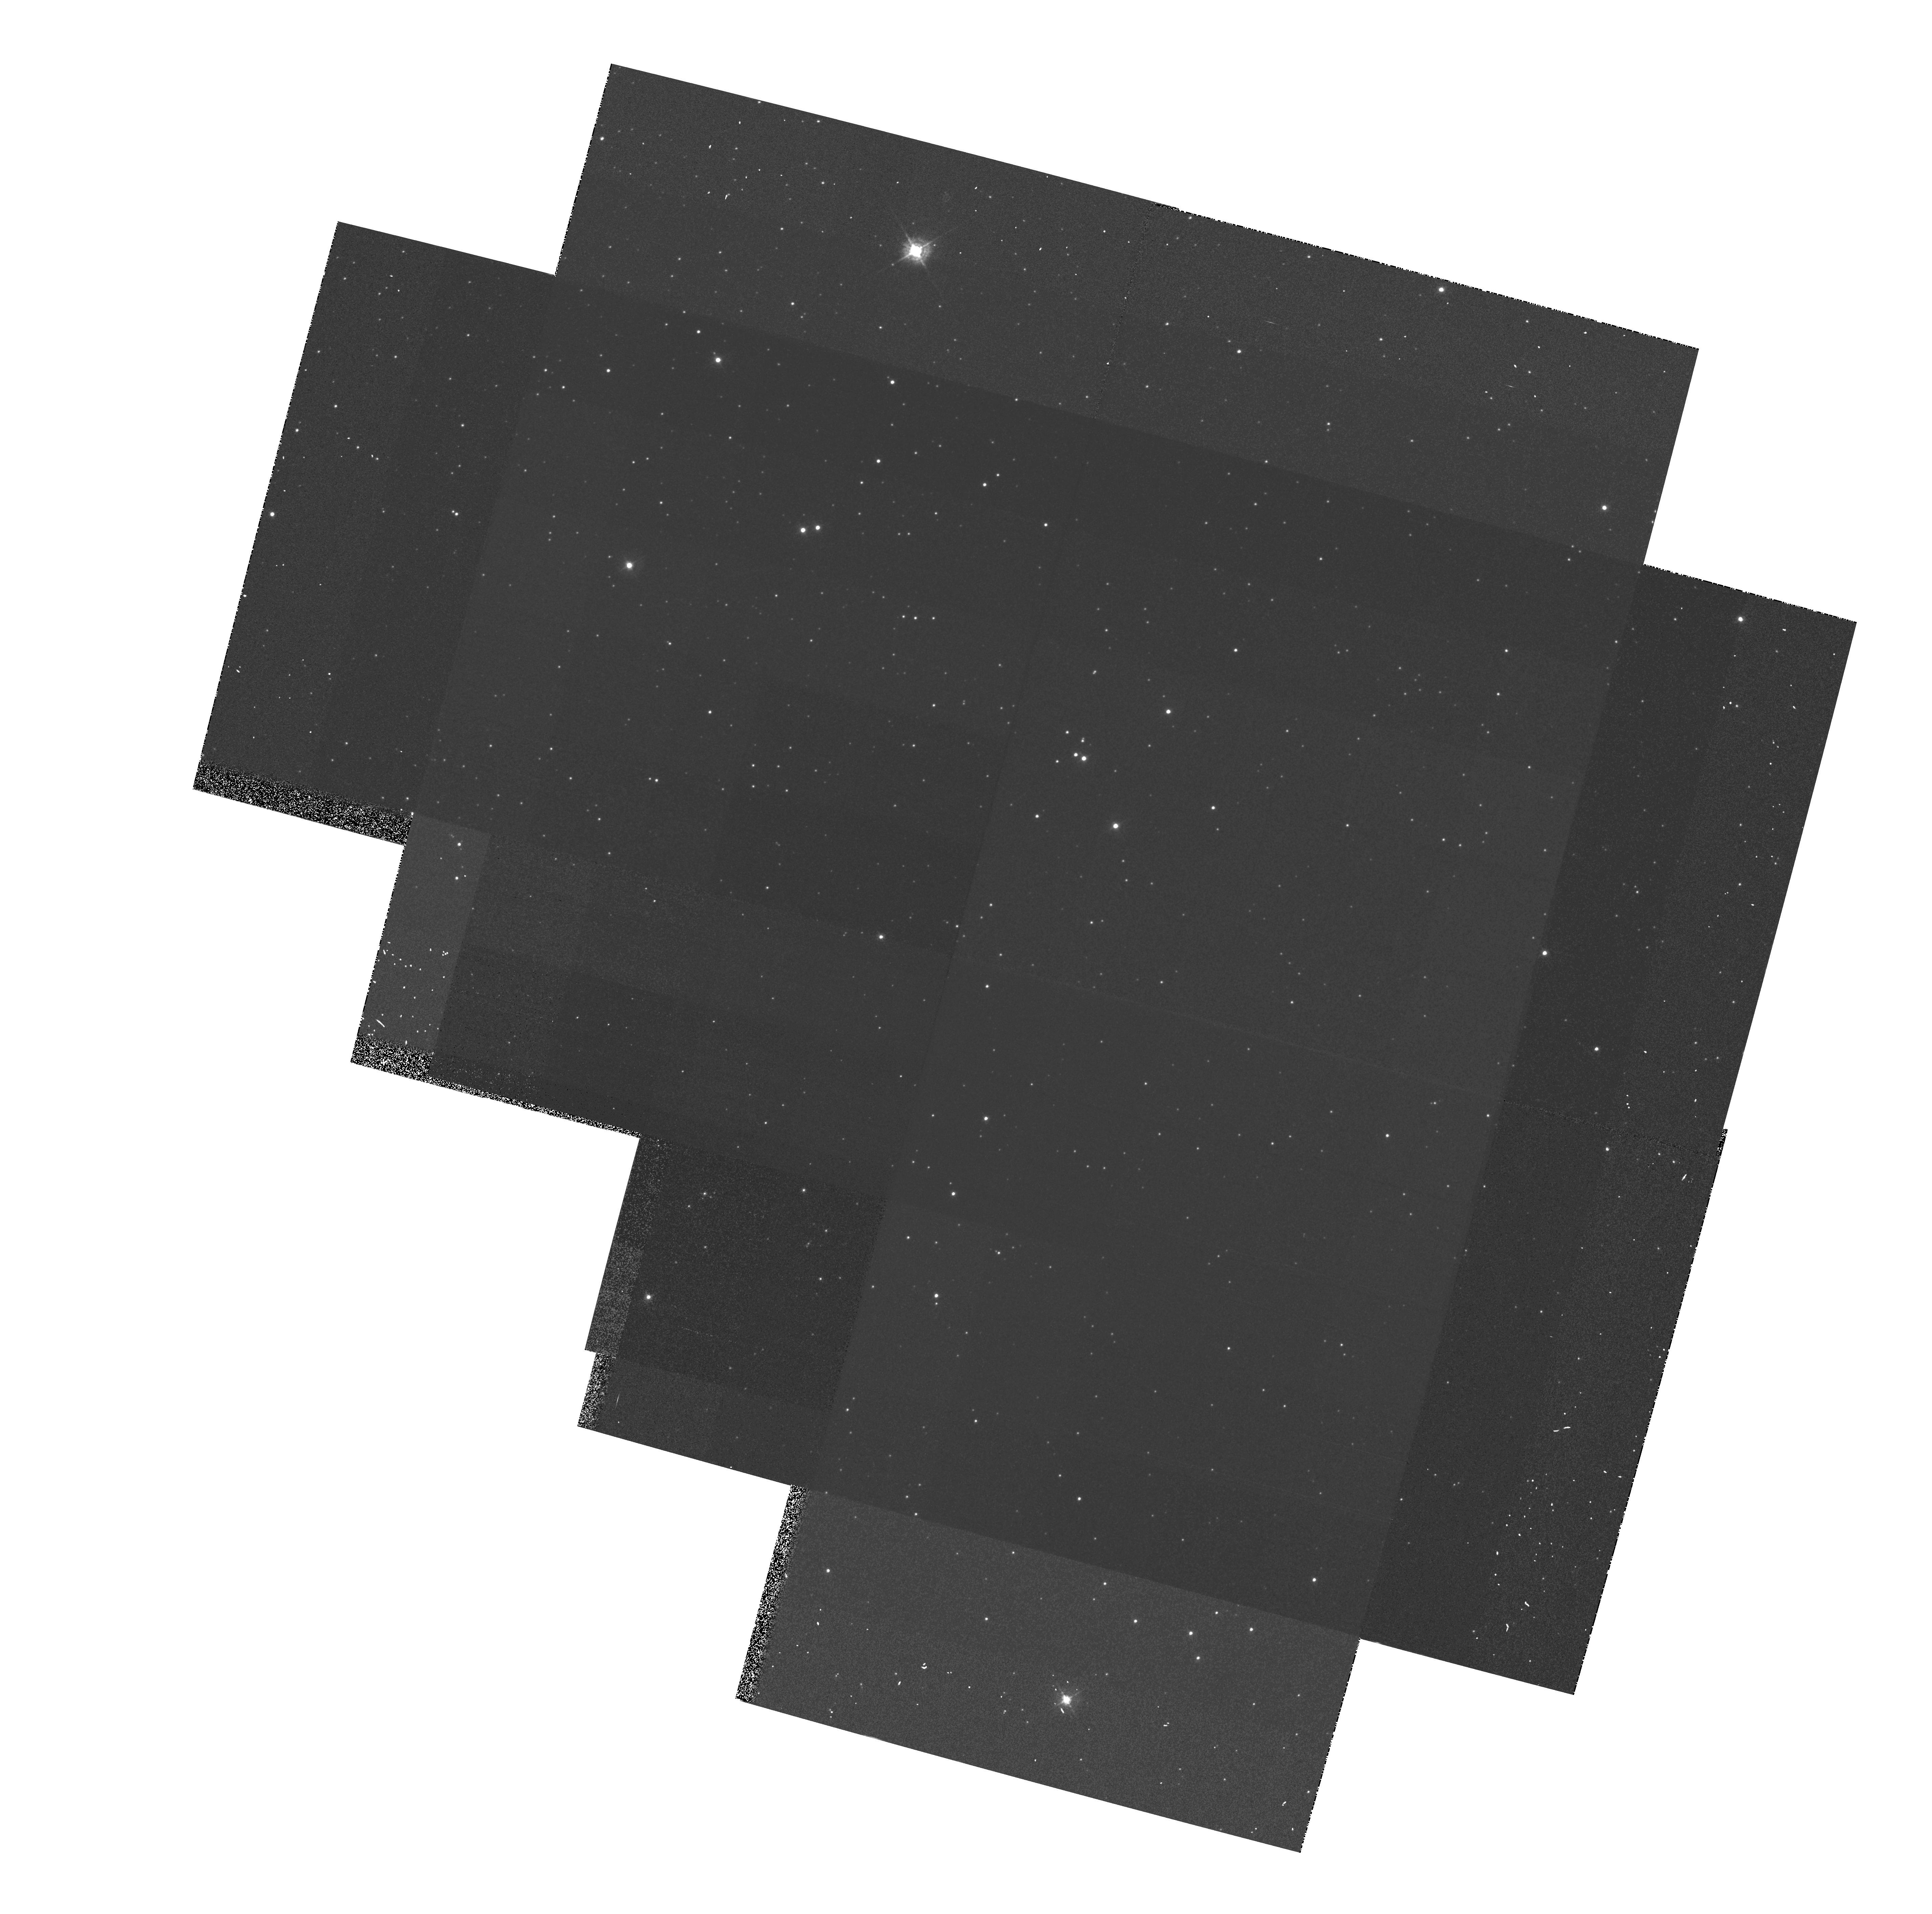
Target: OMEGA-CEN
Instrument: WFPC2/PC
Filter: F439W
Exposure: 6 min
Observation ID: hst_5659_01_wfpc2_pc_f439w_u2g301

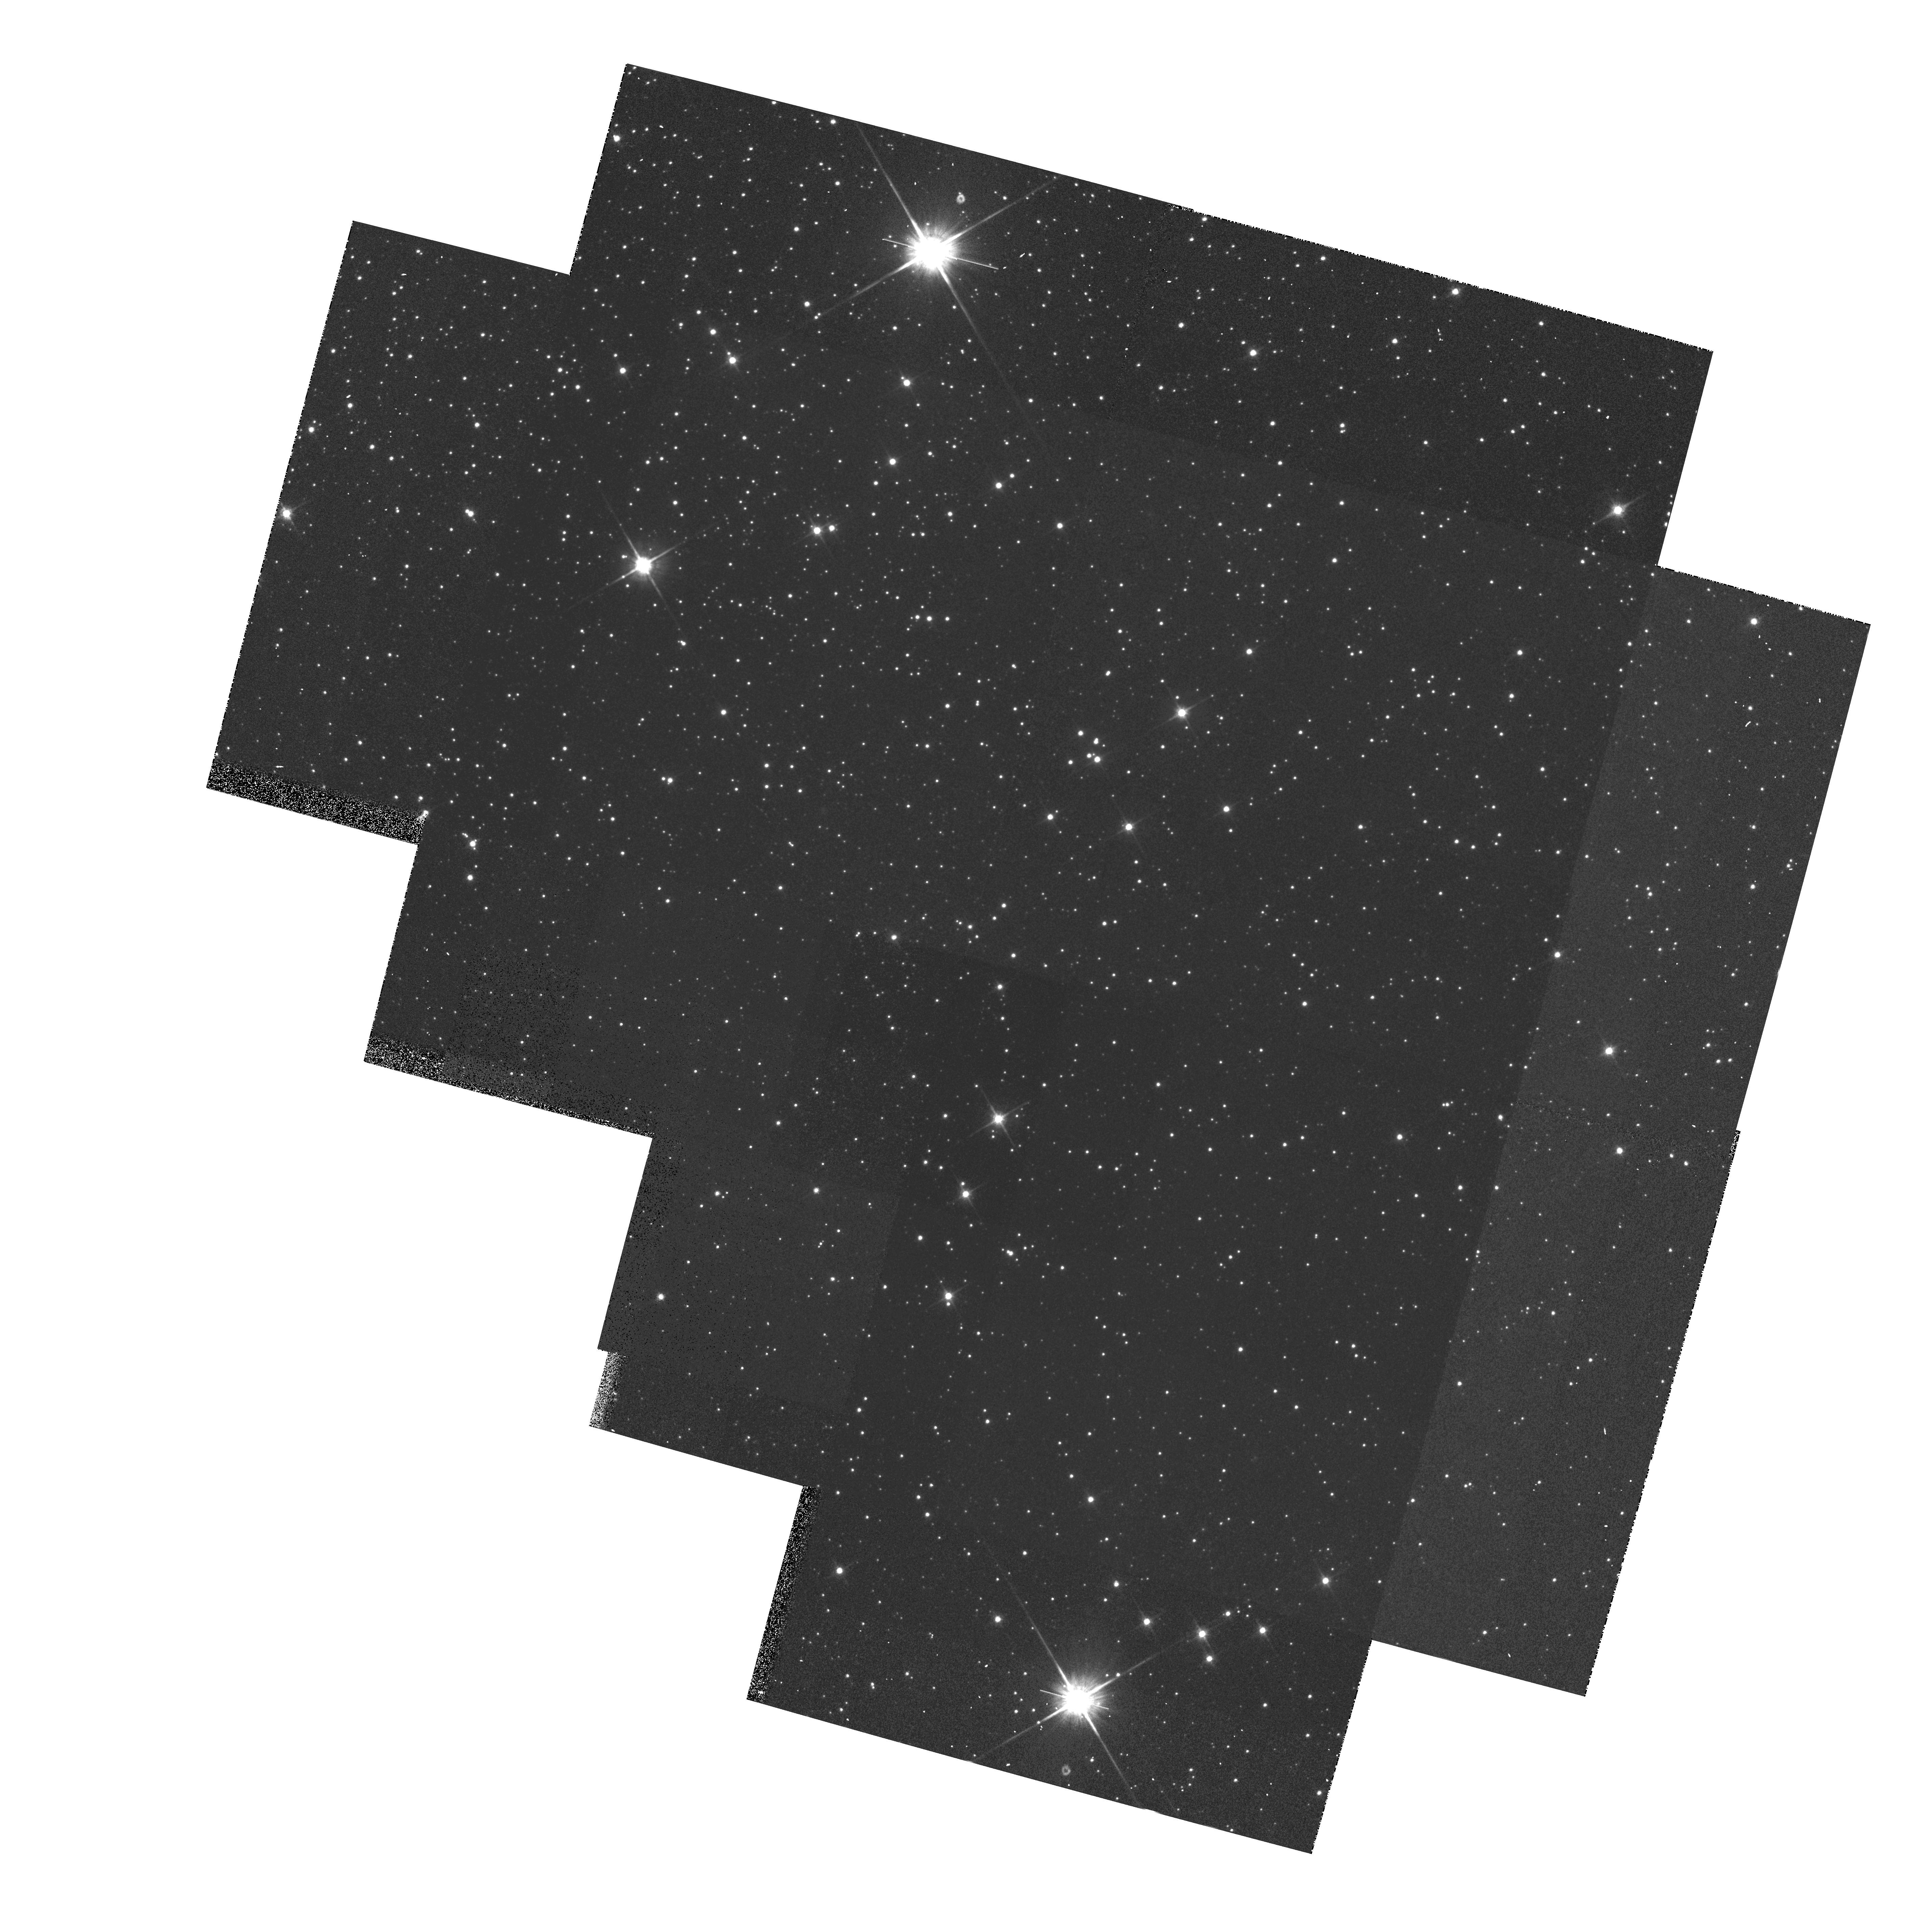
Target: OMEGA-CEN
Instrument: WFPC2/PC
Filter: F814W
Exposure: 6 min
Observation ID: hst_5659_01_wfpc2_pc_f814w_u2g301

WF/PC2 CYCLE 4 CAL: CTE DITHER TEST - PART II (PI: Clampin, Mark)

Previous photometric analysis of the Omega Cen field has revealed an apparent 10% ramp across each CCD in the direction of the columns (parallel register). Flatfielding does not remove the effect nor does it appear to be intrinsic to the flatfields; it is also seen in cosmic ray analysis of long dark frames. The purpose of this proposal is to quantify the effect in an efficient manner by obtaining five images (each offset slightly from the previous one) of the Omega Cen photometric field along the WFPC2 X direction and four images along the Y direction, again each image offset somewhat from the previous ones. The pointings, specified with postargs, will be arranged to ensure the maximum starfield overlap. This proposal is essentially a copy of 5646 (CTE DITHER); only the filter names and exposure times have been changed. Here, filters F814W and F439W are used along with the exposure times from the IDT's SMOV dither test in order to facilitate direct comparisons with the earlier data.